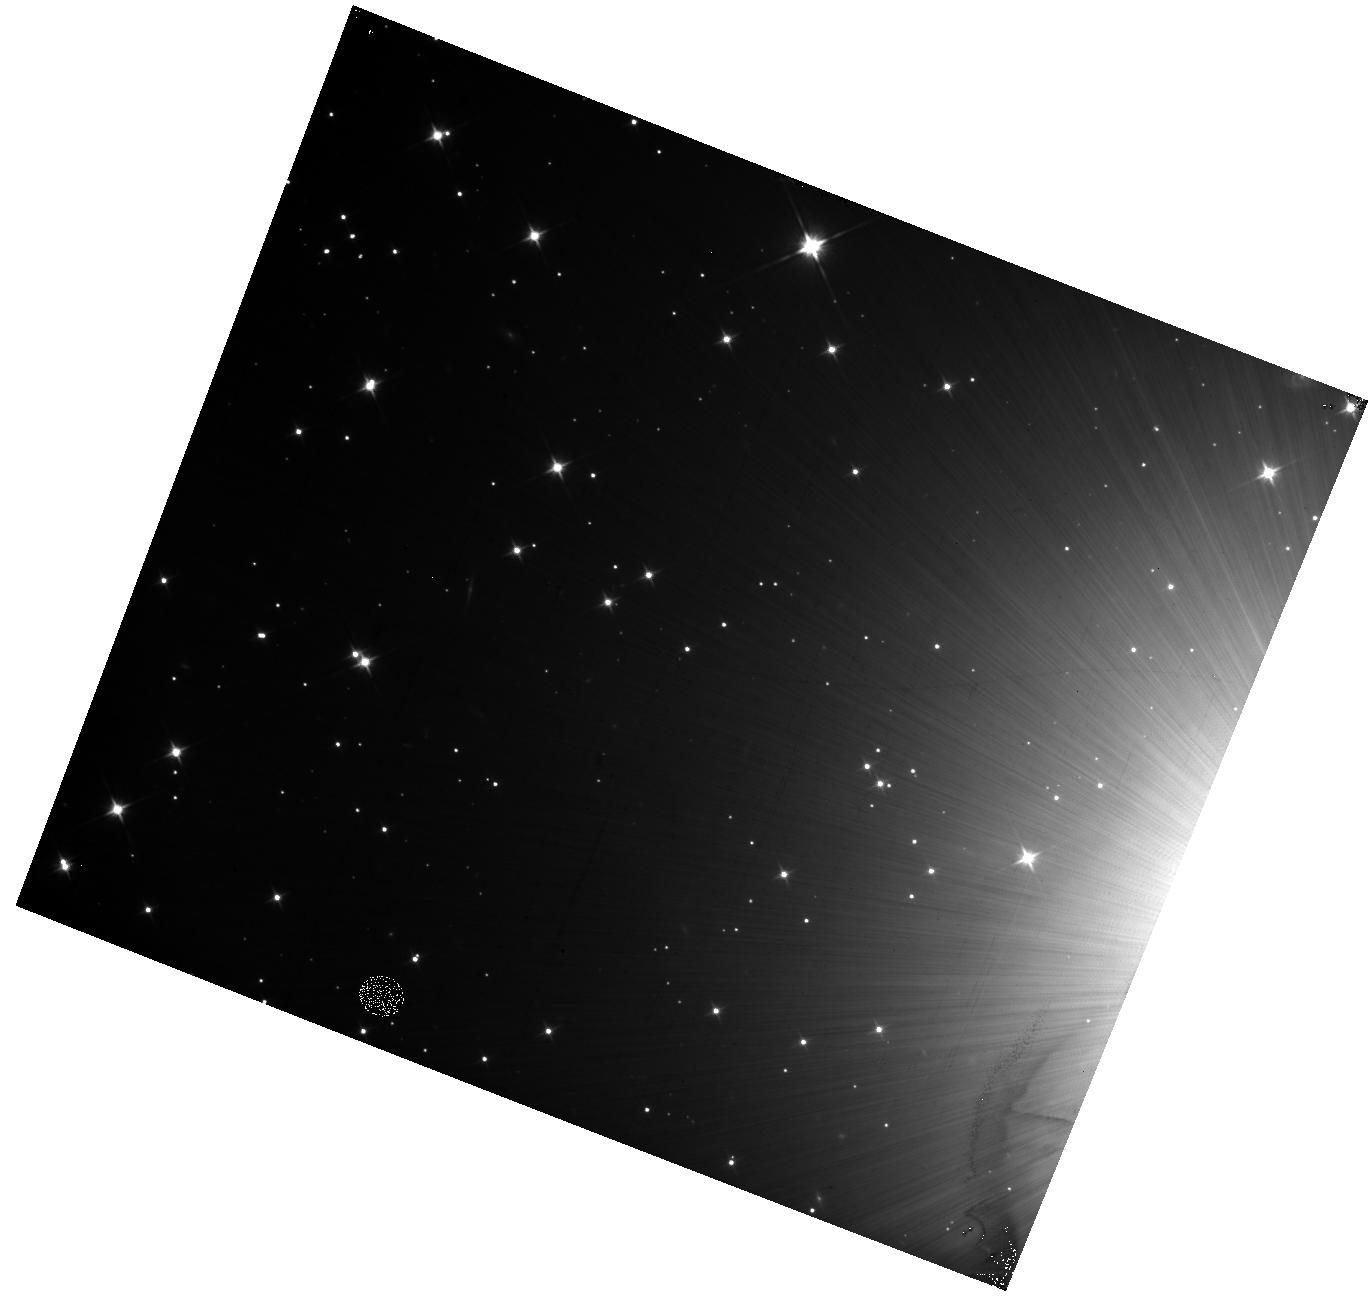
Target: field at RA 79.172°, Dec 45.998°. Instrument: WFC3/IR. Filter: F110W. Exposure: 12 min. Observation ID: hst_11932_a3_wfc3_ir_f110w_ibcma3

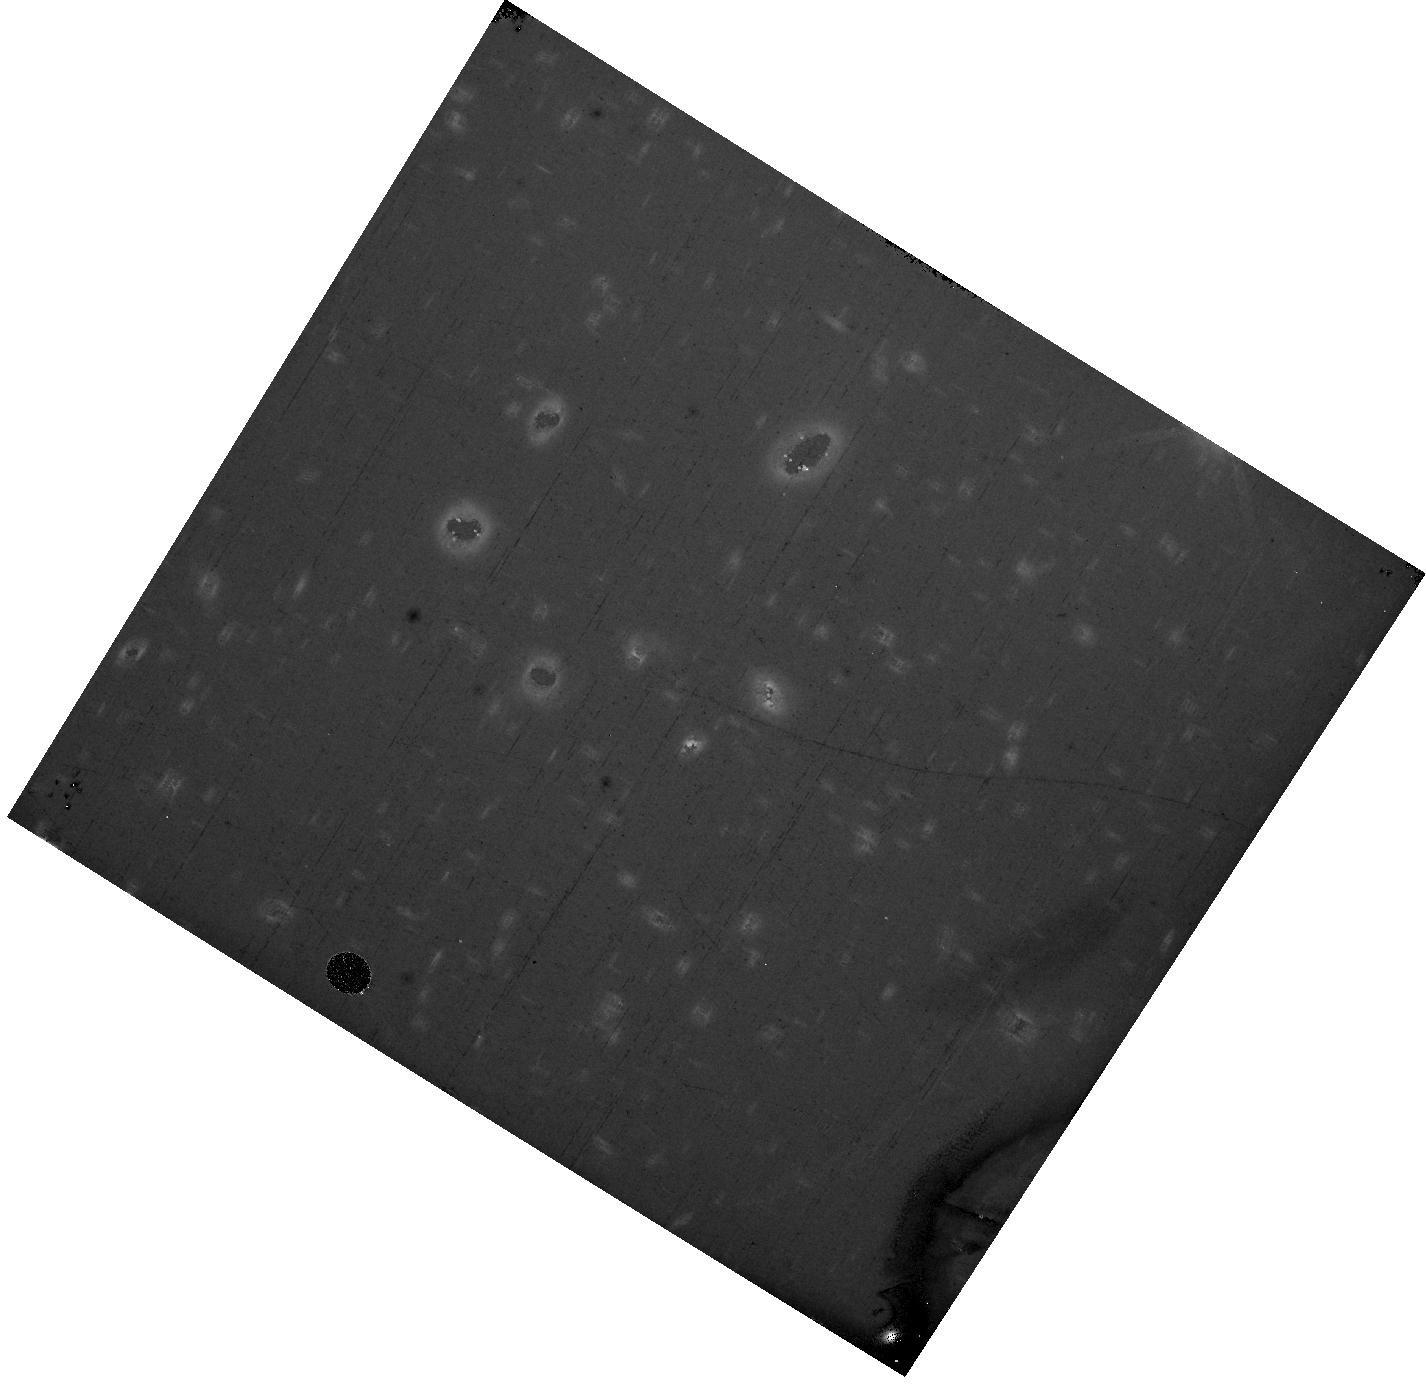
Target: field at RA 194.260°, Dec 22.031°. Instrument: WFC3/IR. Filter: F110W. Exposure: 37 min. Observation ID: hst_11932_04_wfc3_ir_f110w_ibcm04

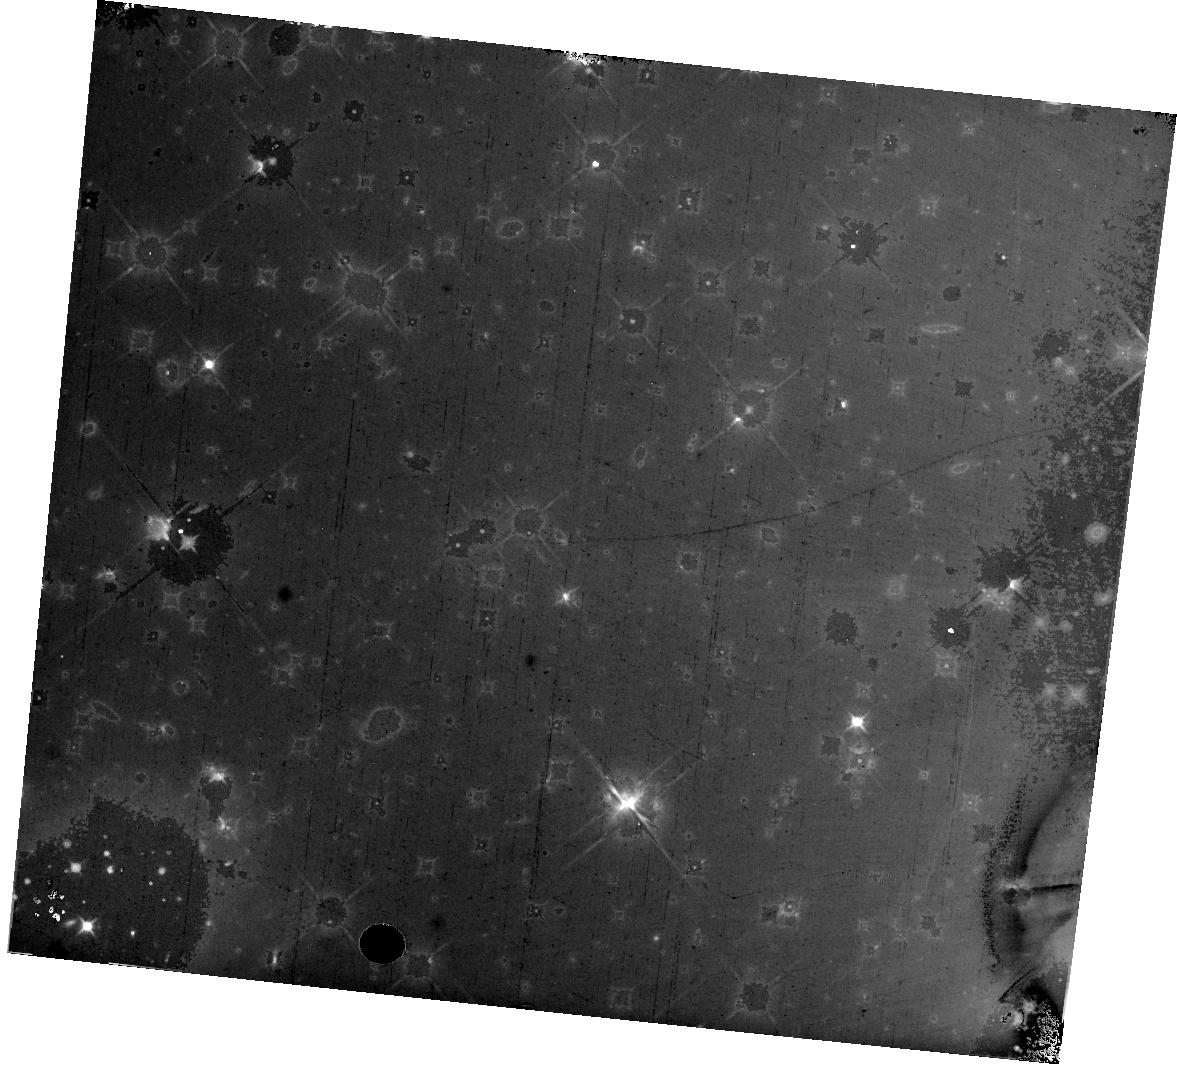
Target: field at RA 79.172°, Dec 45.998°. Instrument: WFC3/IR. Filter: F110W. Exposure: 47 min. Observation ID: hst_11932_03_wfc3_ir_f110w_ibcm03

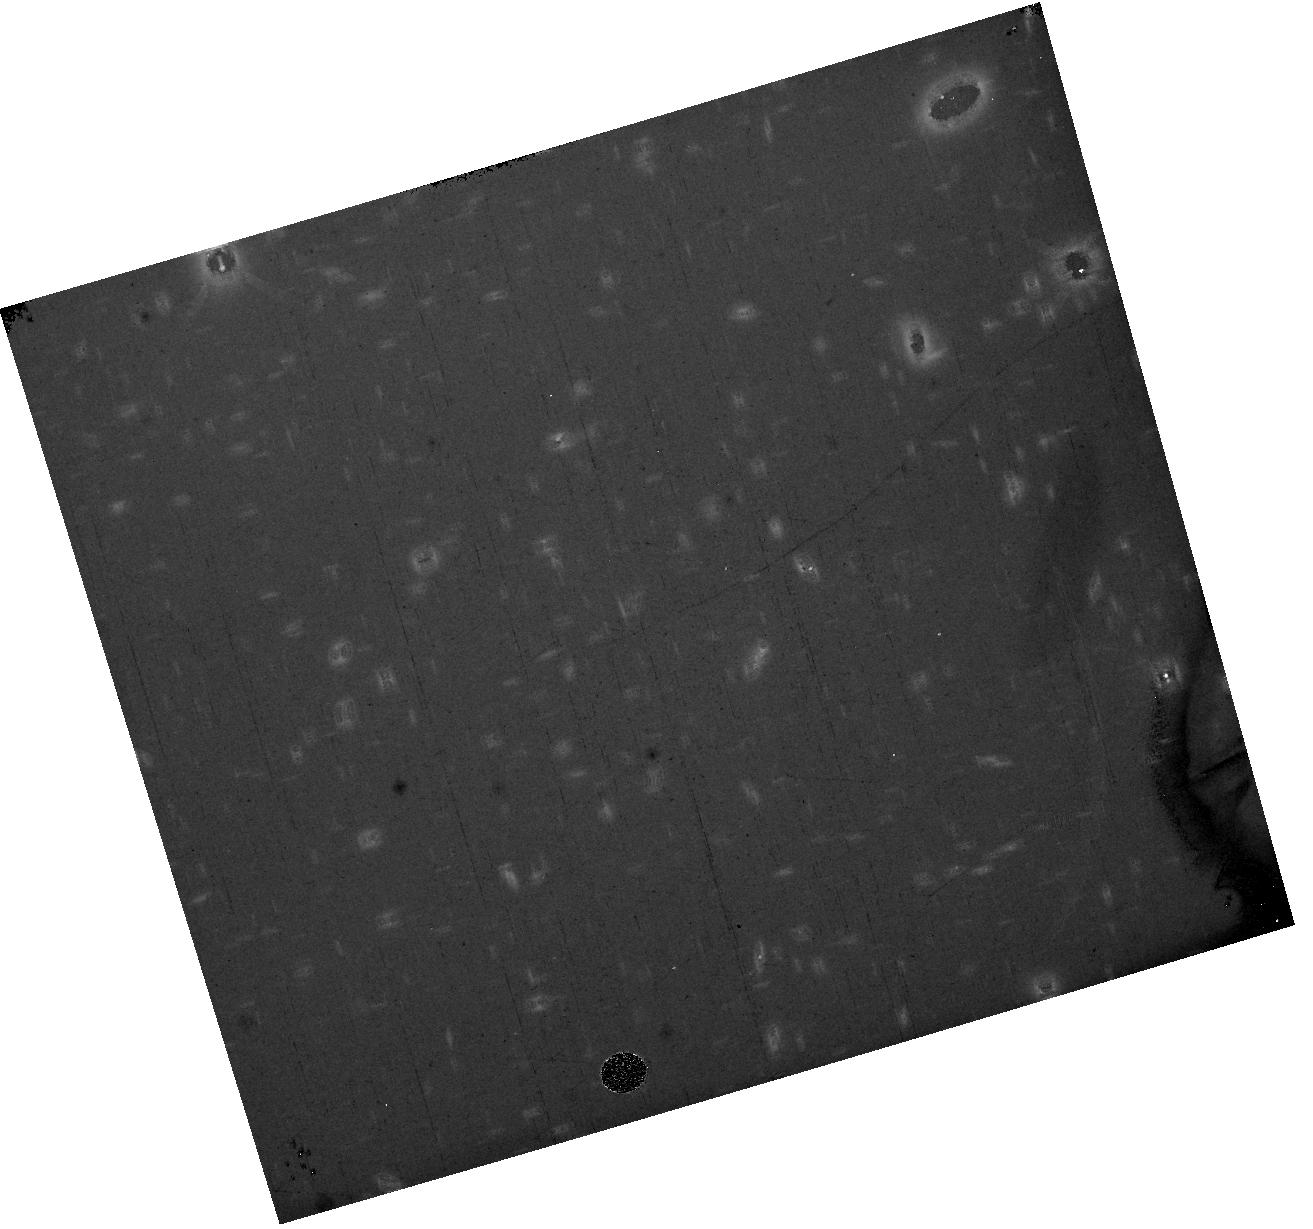
Target: field at RA 194.260°, Dec 22.031°. Instrument: WFC3/IR. Filter: F110W. Exposure: 37 min. Observation ID: hst_11932_01_wfc3_ir_f110w_ibcm01

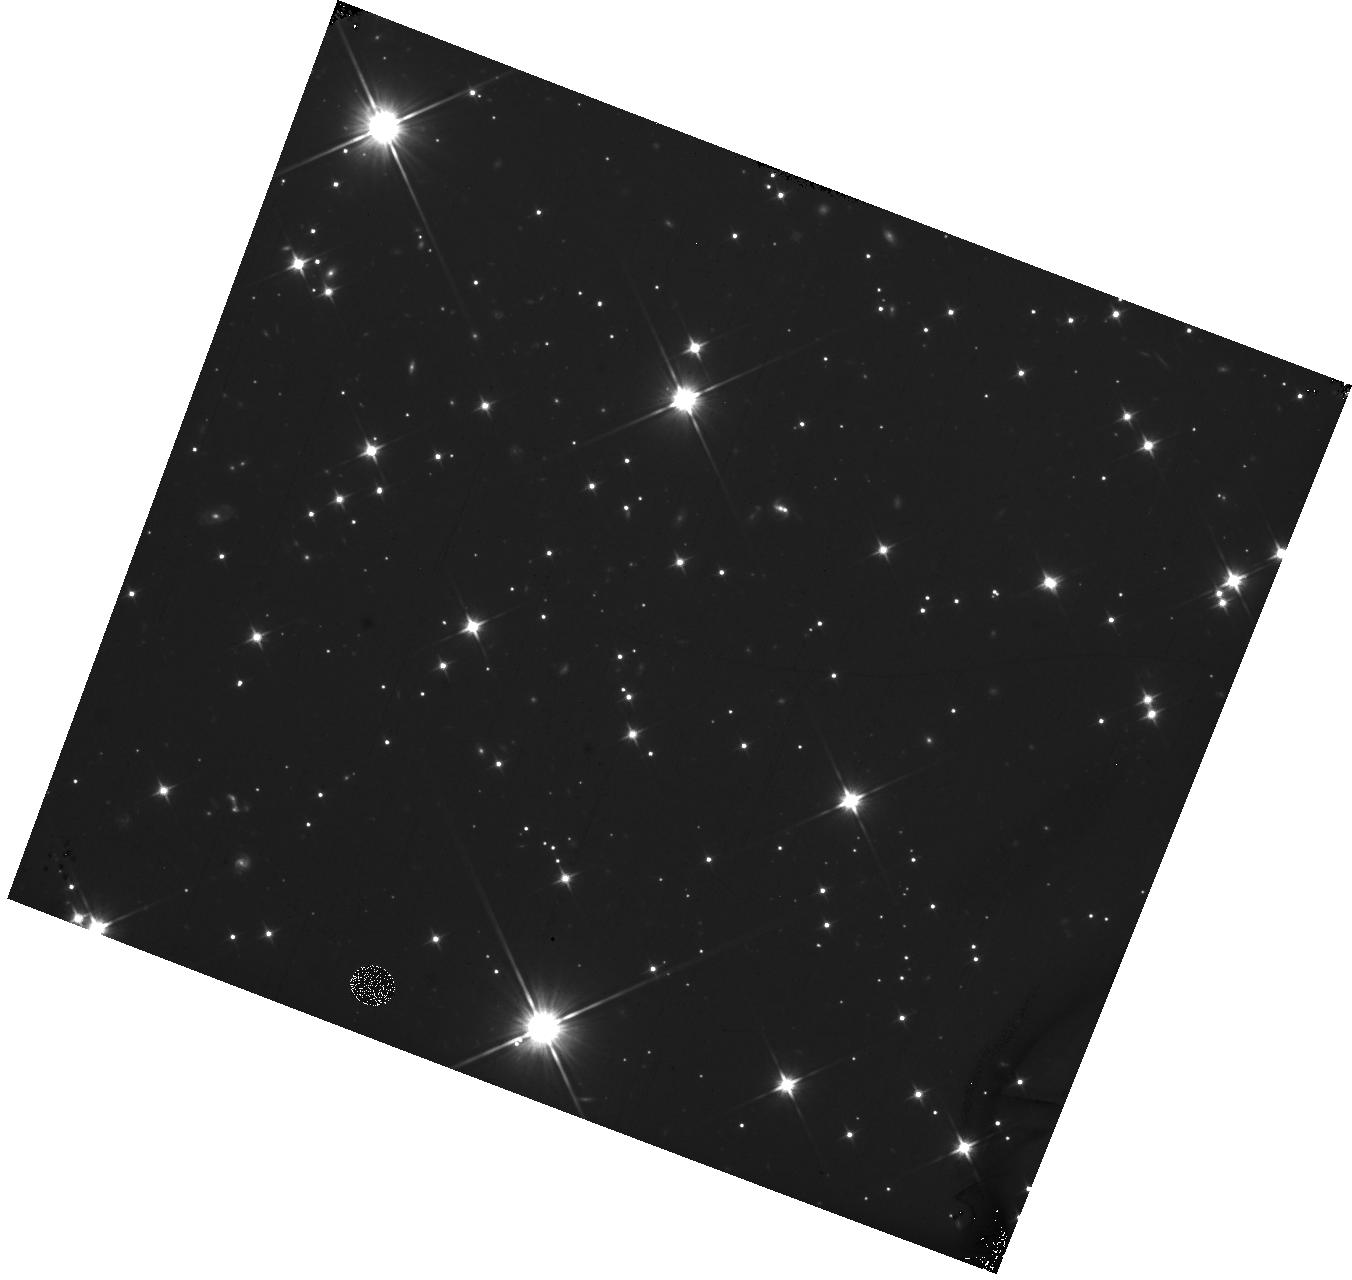
Target: field at RA 79.172°, Dec 46.998°. Instrument: WFC3/IR. Filter: F110W. Exposure: 23 min. Observation ID: hst_11932_b3_wfc3_ir_f110w_ibcmb3

(PI: Petro, Larry)

Structures outside the optical path of the detector FOV and the surfaces of optical elements could scatter significant light from bright sources onto the IR FPA. Such structures are oversized by typically a few mm relative to the FOV?s beam. The beam footprint of a source outside the FOV can overlap the edges of those structures, which will cause light to be scattered onto the detector. During ground test, it was found that one per cent of the signal from a target imaged onto the edge of the detector was scattered into an approximately 10 pixel by 100 pixel flare. This on orbit test will: 1) verify that release of gravitational stress has not changed the detector mask, 2) assess the far wing stray light from a sources outside the detector FOV, 3) note any sources of stray light in the near and far field that were not noted during ground test, and 4) assess the surface brightness of the off-detector target PSF relative to the on-detector PSF